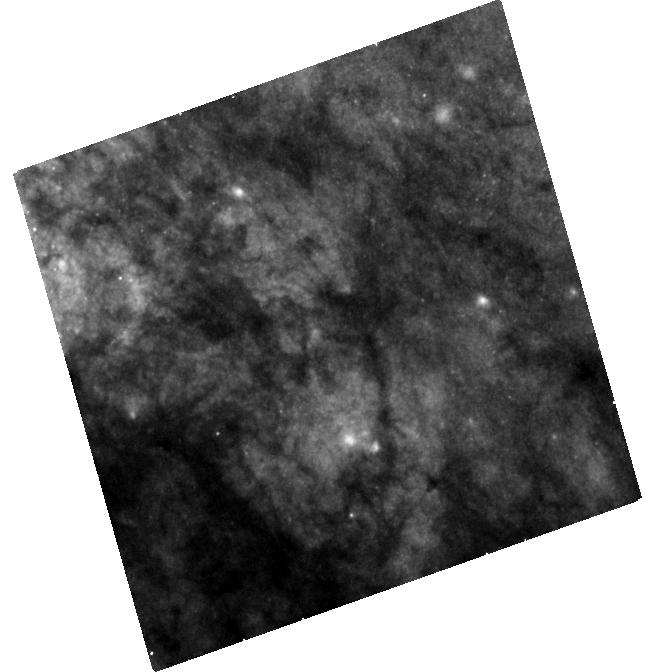
Target: SN-2014J
Instrument: WFC3/UVIS
Filter: F438W
Exposure: 43 min
Observation ID: hst_14700_02_wfc3_uvis_f438w_id6h02

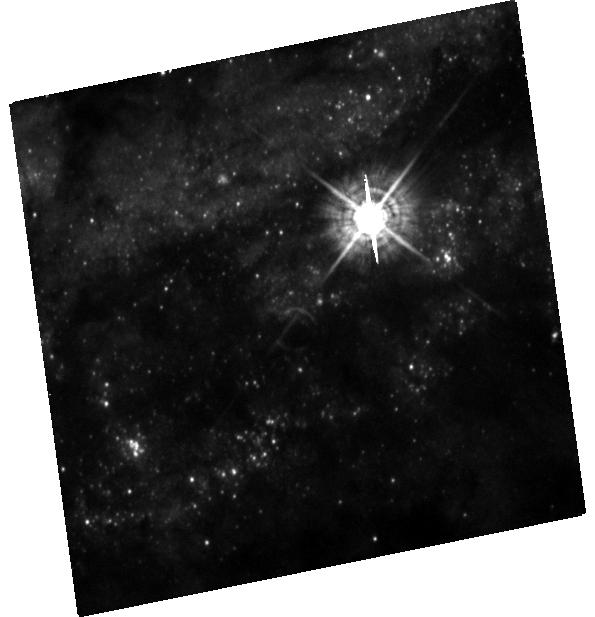
Target: SN-2016ADJ
Instrument: WFC3/UVIS
Filter: F438W
Exposure: 42 min
Observation ID: hst_14700_06_wfc3_uvis_f438w_id6h06

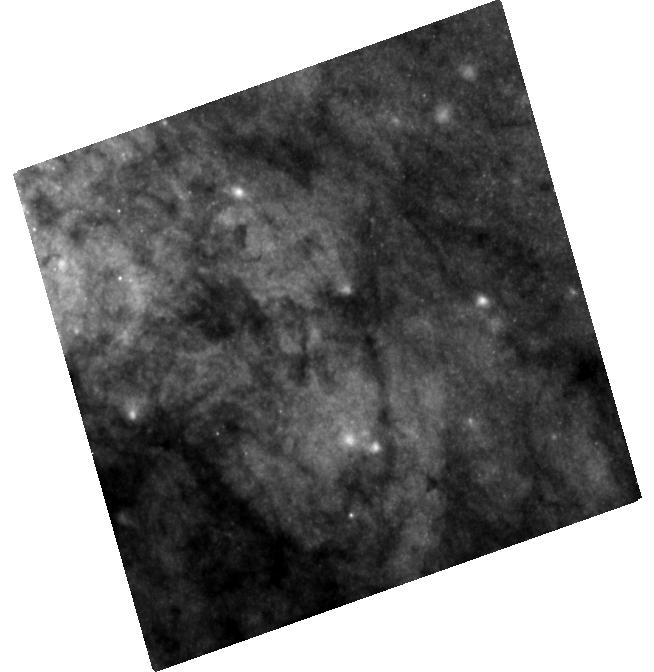
Target: SN-2014J
Instrument: WFC3/UVIS
Filter: F555W
Exposure: 28 min
Observation ID: hst_14700_02_wfc3_uvis_f555w_id6h02

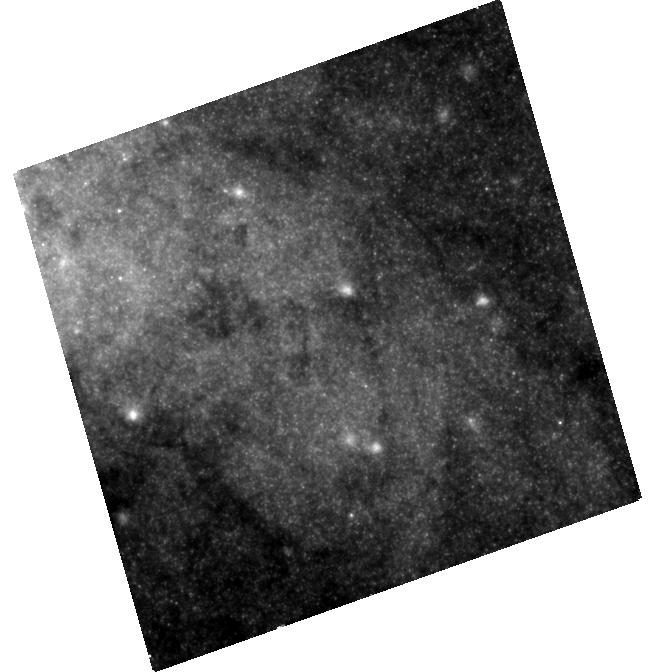
Target: SN-2014J
Instrument: WFC3/UVIS
Filter: F814W
Exposure: 27 min
Observation ID: hst_14700_02_wfc3_uvis_f814w_id6h02

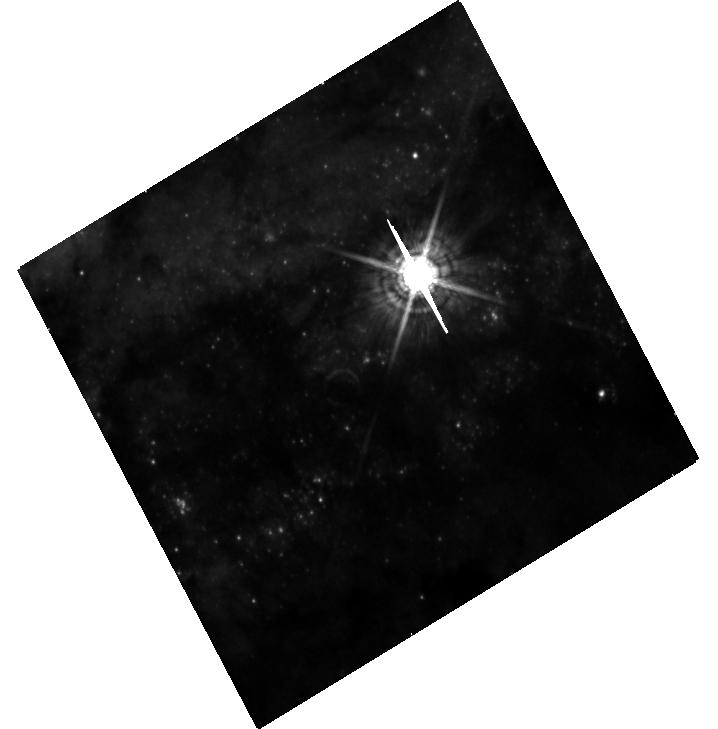
Target: SN-2016ADJ
Instrument: WFC3/UVIS
Filter: F547M
Exposure: 27 min
Observation ID: hst_14700_05_wfc3_uvis_f547m_id6h05

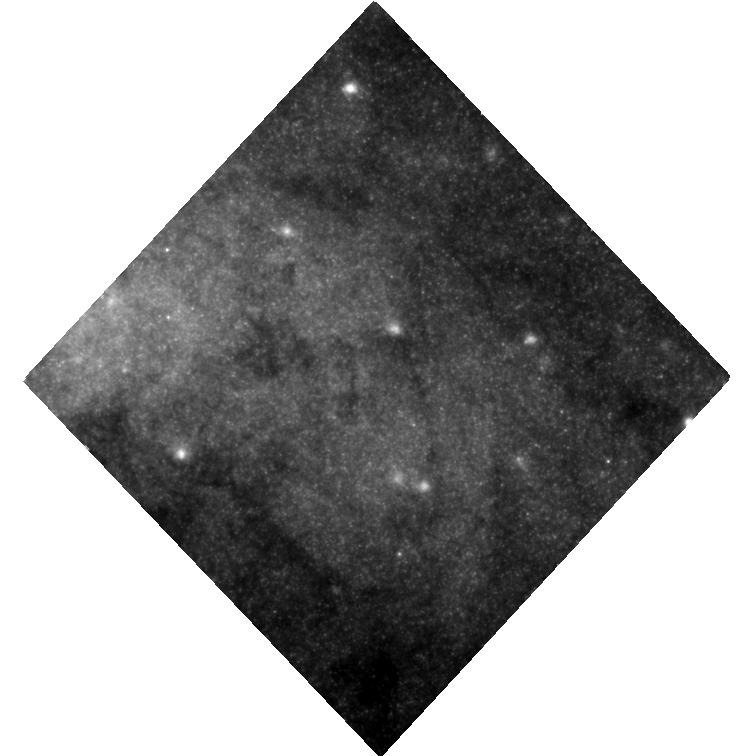
Target: SN-2014J
Instrument: WFC3/UVIS
Filter: F814W
Exposure: 27 min
Observation ID: hst_14700_03_wfc3_uvis_f814w_id6h03

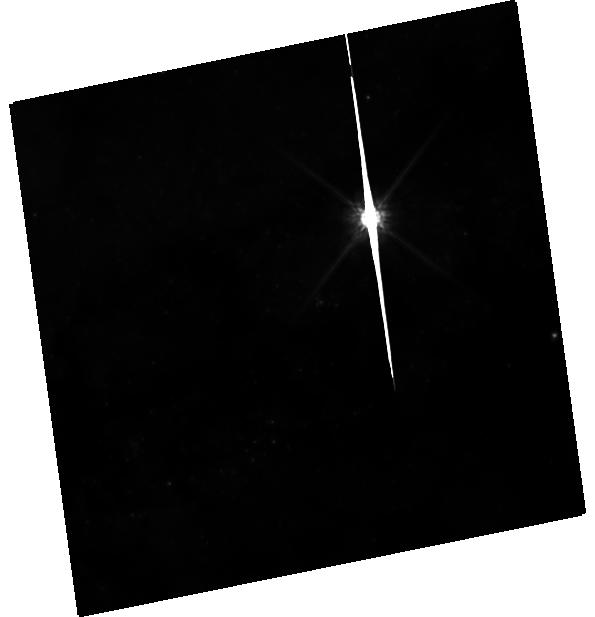
Target: SN-2016ADJ
Instrument: WFC3/UVIS
Filter: F814W
Exposure: 23 min
Observation ID: hst_14700_06_wfc3_uvis_f814w_id6h06

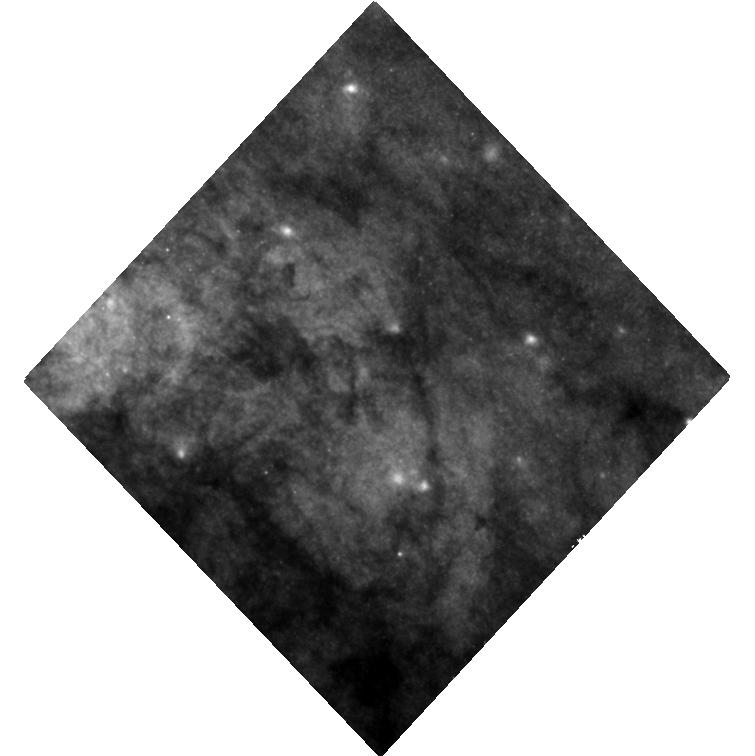
Target: SN-2014J
Instrument: WFC3/UVIS
Filter: F555W
Exposure: 28 min
Observation ID: hst_14700_03_wfc3_uvis_f555w_id6h03

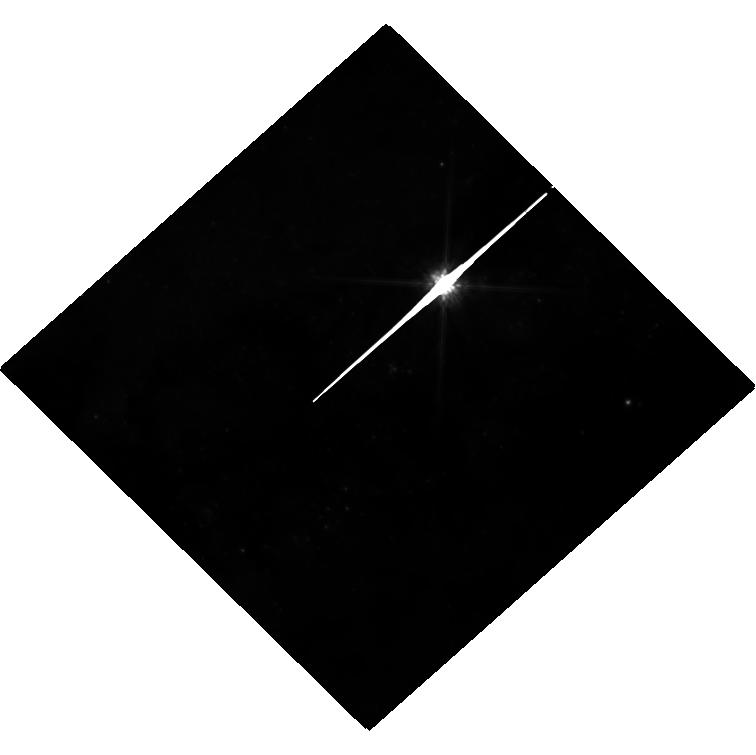
Target: SN-2016ADJ
Instrument: WFC3/UVIS
Filter: F814W
Exposure: 23 min
Observation ID: hst_14700_04_wfc3_uvis_f814w_id6h04

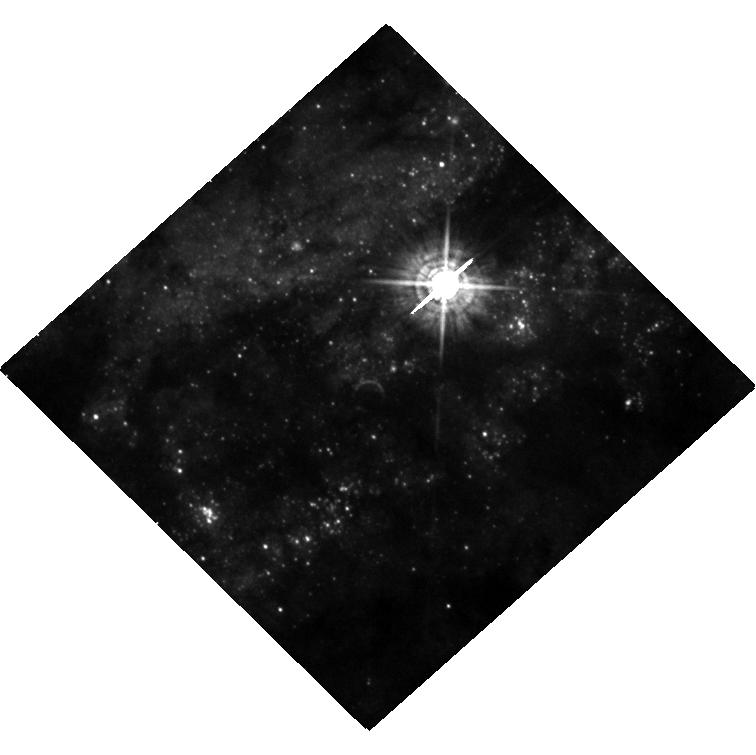
Target: SN-2016ADJ
Instrument: WFC3/UVIS
Filter: F438W
Exposure: 42 min
Observation ID: hst_14700_04_wfc3_uvis_f438w_id6h04

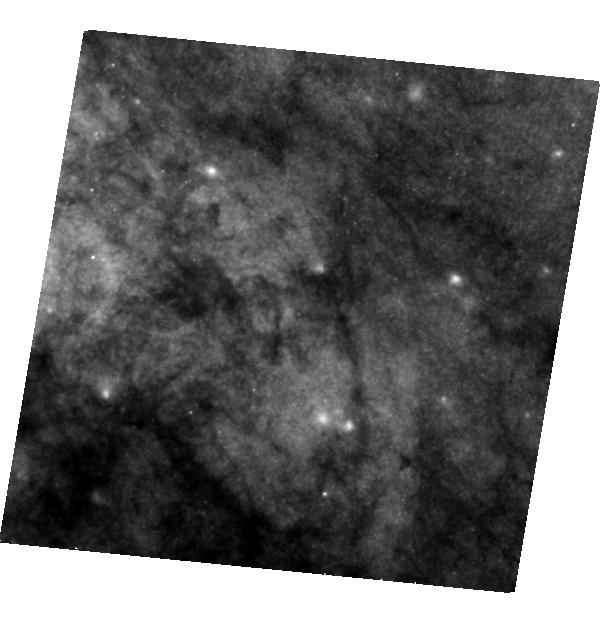
Target: SN-2014J
Instrument: WFC3/UVIS
Filter: F555W
Exposure: 28 min
Observation ID: hst_14700_01_wfc3_uvis_f555w_id6h01

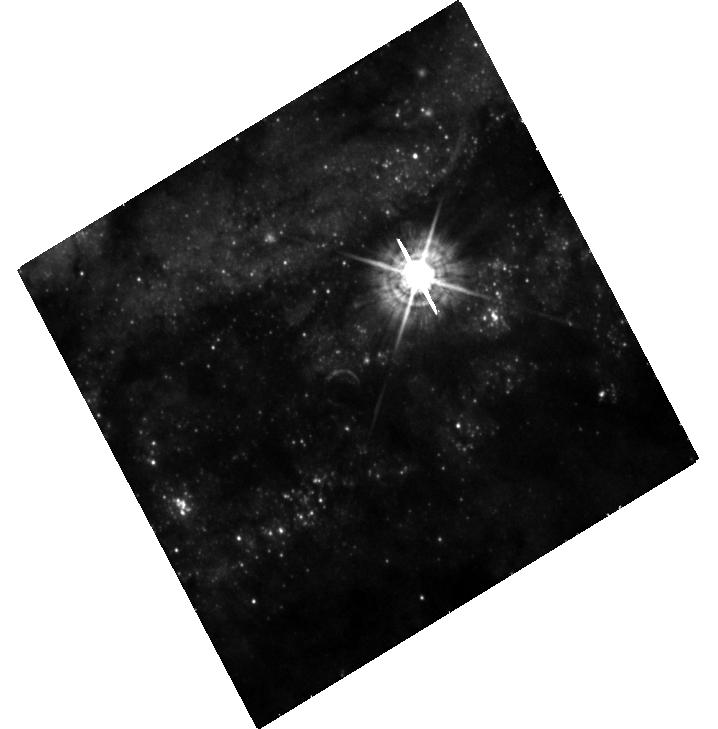
Target: SN-2016ADJ
Instrument: WFC3/UVIS
Filter: F438W
Exposure: 42 min
Observation ID: hst_14700_05_wfc3_uvis_f438w_id6h05

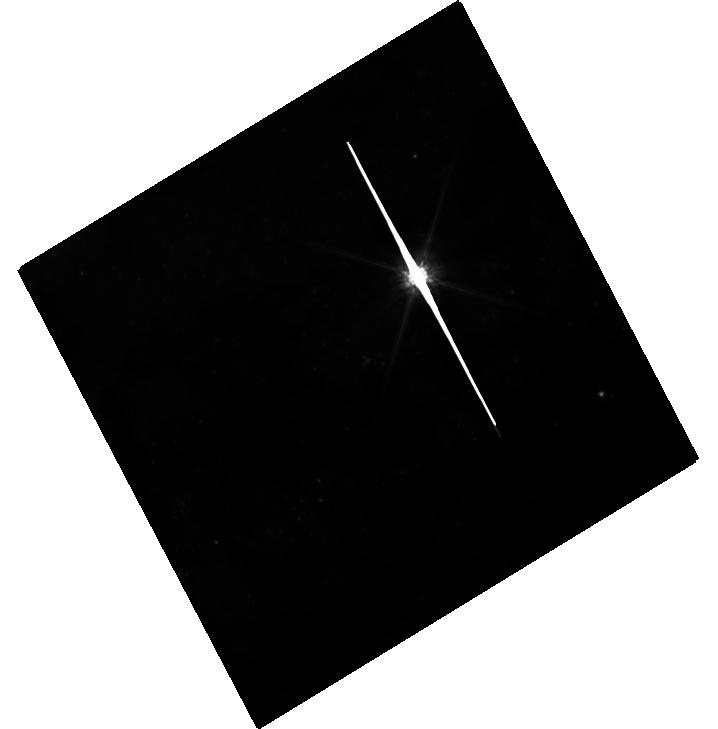
Target: SN-2016ADJ
Instrument: WFC3/UVIS
Filter: F814W
Exposure: 23 min
Observation ID: hst_14700_05_wfc3_uvis_f814w_id6h05

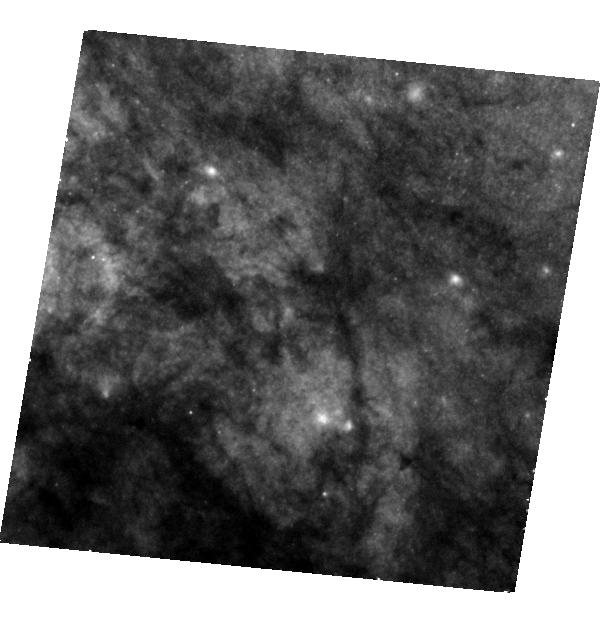
Target: SN-2014J
Instrument: WFC3/UVIS
Filter: F438W
Exposure: 43 min
Observation ID: hst_14700_01_wfc3_uvis_f438w_id6h01

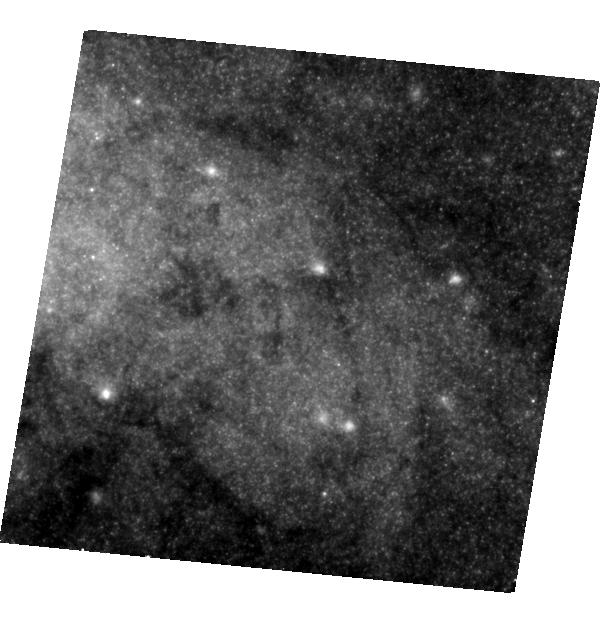
Target: SN-2014J
Instrument: WFC3/UVIS
Filter: F814W
Exposure: 27 min
Observation ID: hst_14700_01_wfc3_uvis_f814w_id6h01

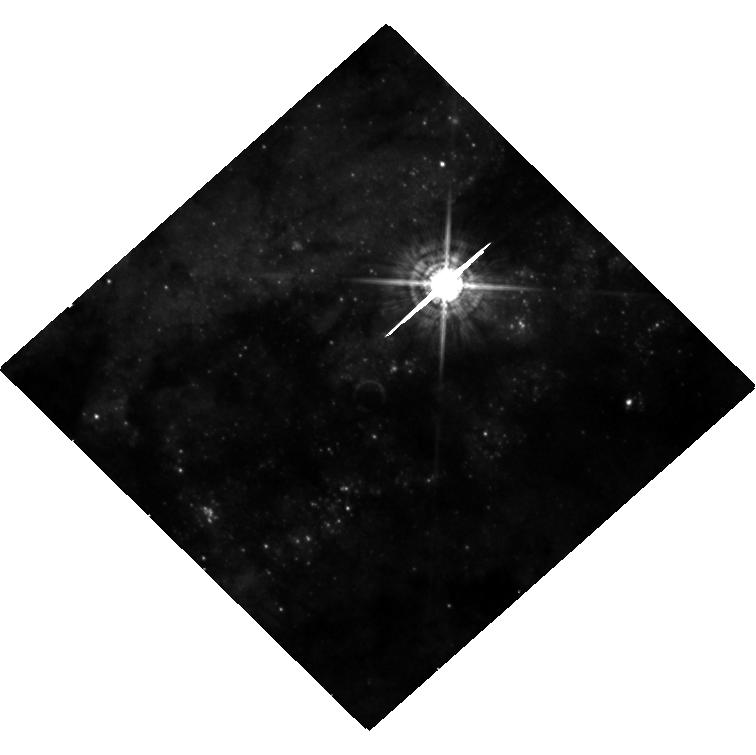
Target: SN-2016ADJ
Instrument: WFC3/UVIS
Filter: F547M
Exposure: 27 min
Observation ID: hst_14700_04_wfc3_uvis_f547m_id6h04

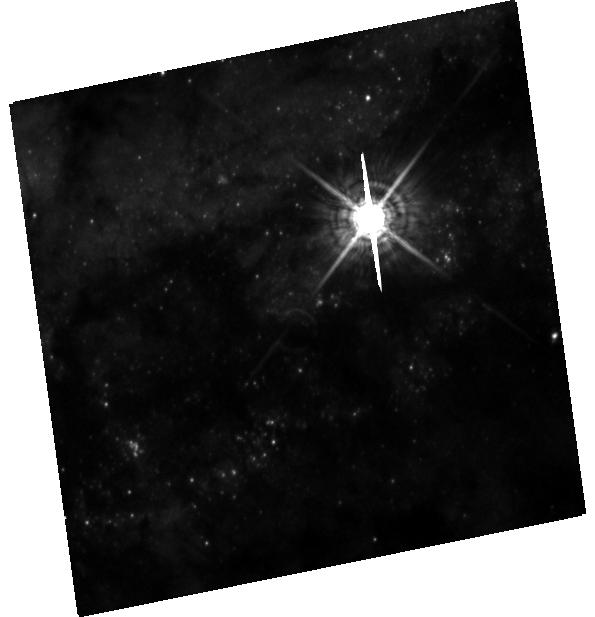
Target: SN-2016ADJ
Instrument: WFC3/UVIS
Filter: F547M
Exposure: 27 min
Observation ID: hst_14700_06_wfc3_uvis_f547m_id6h06

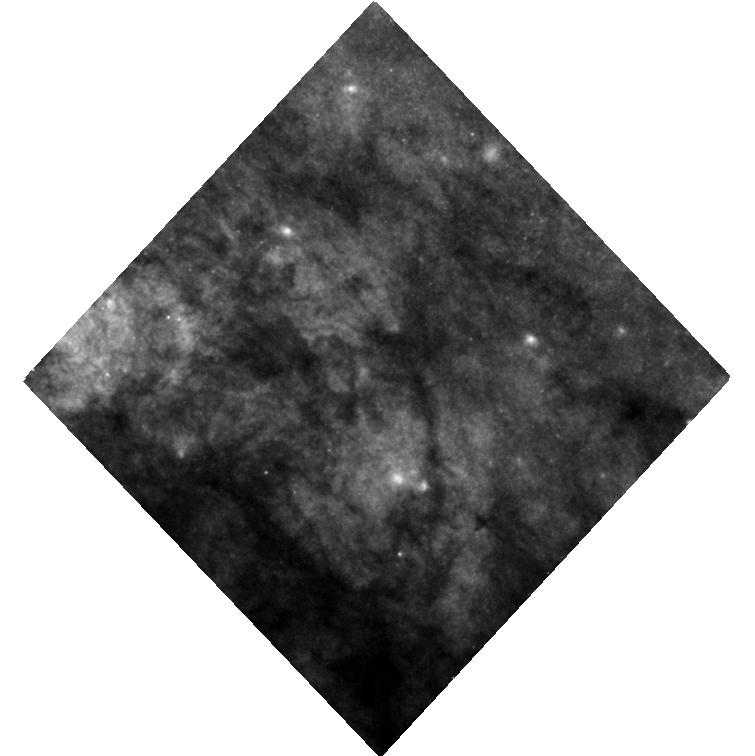
Target: SN-2014J
Instrument: WFC3/UVIS
Filter: F438W
Exposure: 43 min
Observation ID: hst_14700_03_wfc3_uvis_f438w_id6h03

Light Echoes and the Environments of SNe 2014J and 2016adj (PI: Sugerman, Ben E. K.)

Light echoes are one of the most powerful and efficient probes of the structure and composition of dust in circumstellar and interstellar environments. Observations of light echoes provide exact three-dimensional (3-D) positions of dust while constraining its density, grain-size and chemical make-up. These can be used to study the evolutionary history of supernova (SN) progenitors, produce high-resolution maps of the structure and composition of interstellar media (ISM), and geometrically measure extragalactic distances. However, echoes pass through a given point only once, and only illuminate a thin slice of a complete structure at any given time, thus accomplishing meaningful science requires carefully-planned, repeated observations. The Type Ia SN 2014J in M82, and the core-collapse SN 2016adj in Cen A are both nearby (~3.5 Mpc), highly reddened (A_V=2-4 mags), and were reported within the last year to have produced resolved light echoes. With 12 orbits of HST and 2.4 hours of Spitzer follow-up observations proposed here, we will map out much more of the 3-D geometry and measure the dust properties of numerous independent structures within the ISM of the host galaxies, and map out or constrain the presence of circumstellar material around each SN. These results can be further used to investigate why the extinction toward SN 2014J (R_V=1.4) differs from Galactic values; measure the geometric distances to both host galaxies; constrain the progenitor properties; test competing models of Type Ib/IIb SNe; and benchmark whether echoes can help us understand galactic feedback, by comparing the actual structures they reveal to ISM simulations.